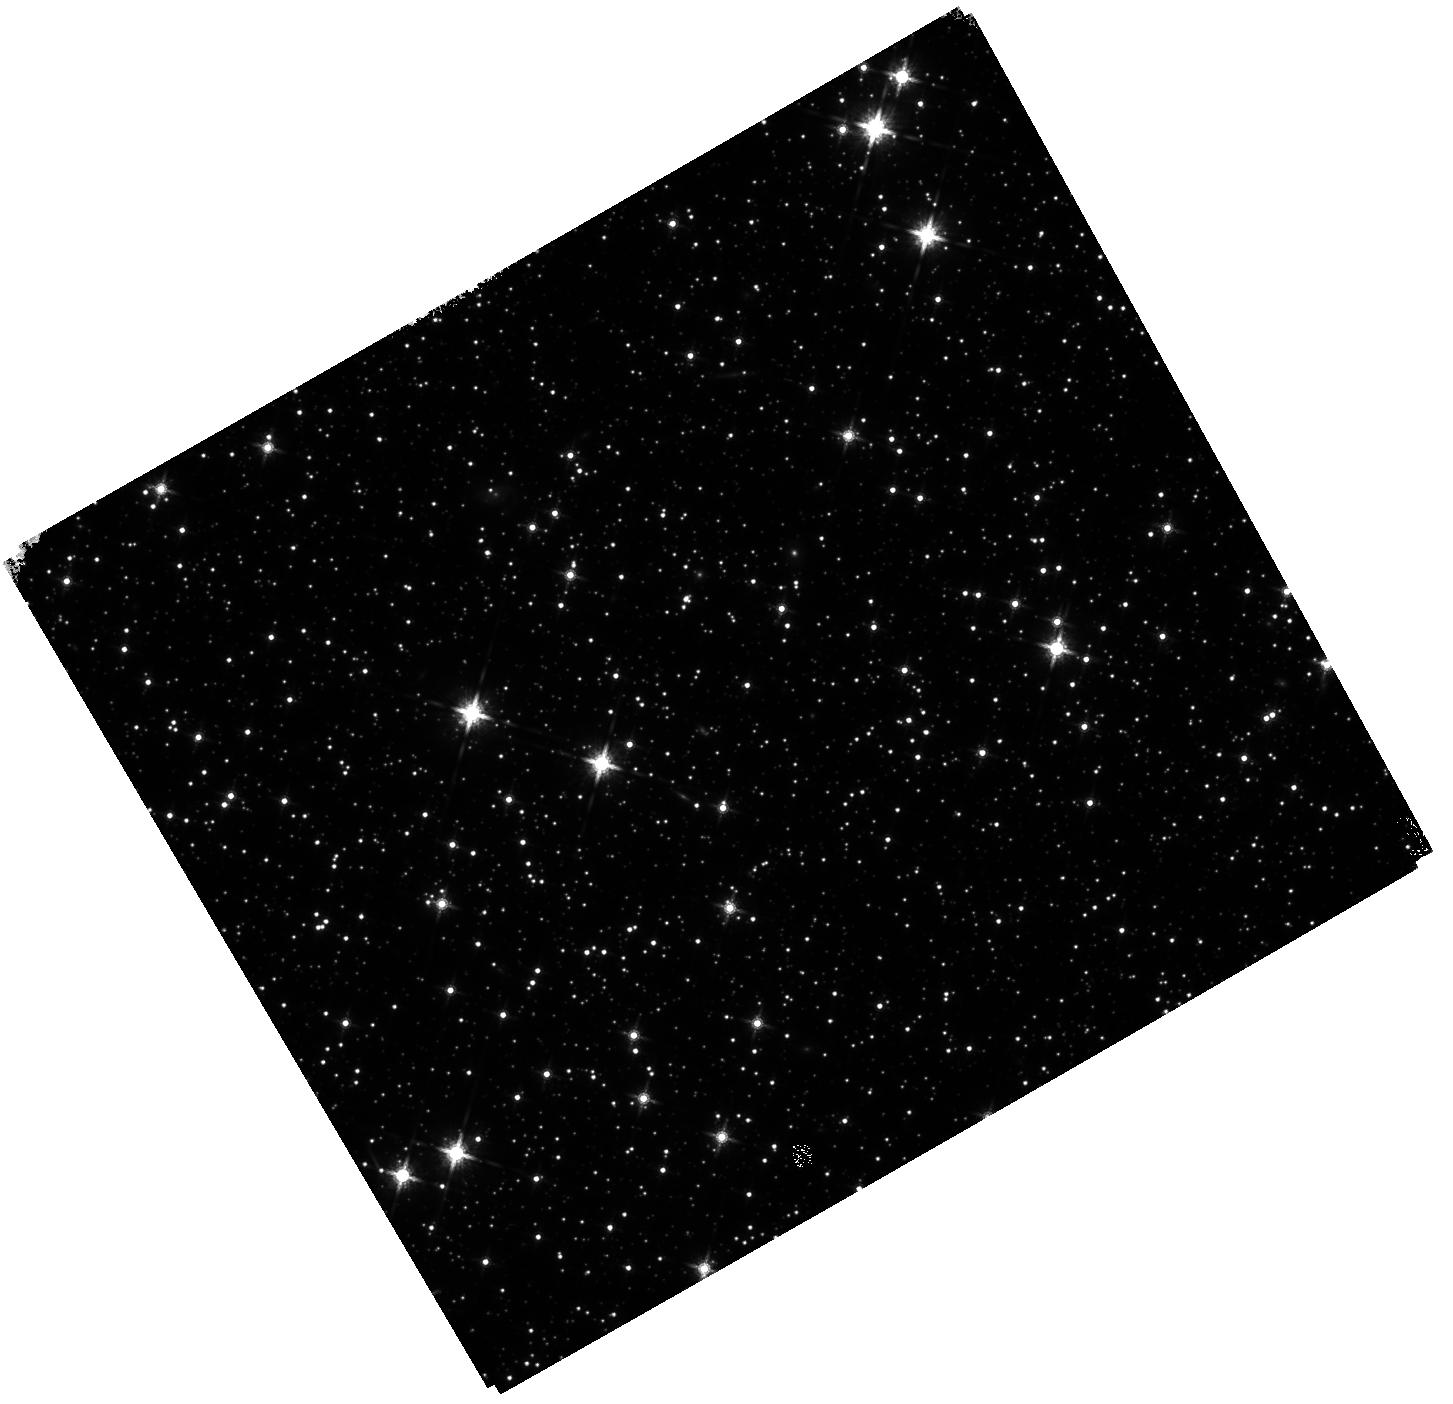
Target: GRB250702BDE
Instrument: WFC3/IR
Filter: F160W
Exposure: 37 min
Observation ID: hst_17988_01_wfc3_ir_f160w_ifkq01

Galactic or extragalactic? Unravelling the extraordinary GRB 250702BDE (PI: Levan, Andrew James)

Gamma-ray bursts are extreme flashes of gamma-ray radiation typically lasting from a fraction of a second to tens of minutes. A critical feature is that they DO NOT repeat, nor, even in the extrema of ultra-long GRBs, do they last for more than a few hours. A very recent GRB has broken these paradigms. It triggered Fermi on no fewer than three occasions over several hours, and subsequent investigations show it was detected at high energies at least a day earlier. An infrared counterpart has been discovered that behaves temporally like a GRB afterglow but has colours unlike any transient seen before, with exceptionally reddening between H and K (a factor of ~30 in flux). Ground-based IR imaging in excellent (~0.4") seeing suggests that the transient is overlapping an extended source. If this is a galaxy, the probability of chance alignment is very small, but the field is also 5 degrees from the Galactic plane, and the extended nature could be due to source confusion in ground-based imaging. Here, we propose HST observations that can both track the late-time behaviour of the source beyond ground-based capabilities and also unambiguously distinguish between a background galaxy and several foreground stars by using exquisite HST resolution to resolve any foreground systems. These observations would ideally be taken within the current observing window, which runs until 17 July, but would still be of great value even if executed in a subsequent window.